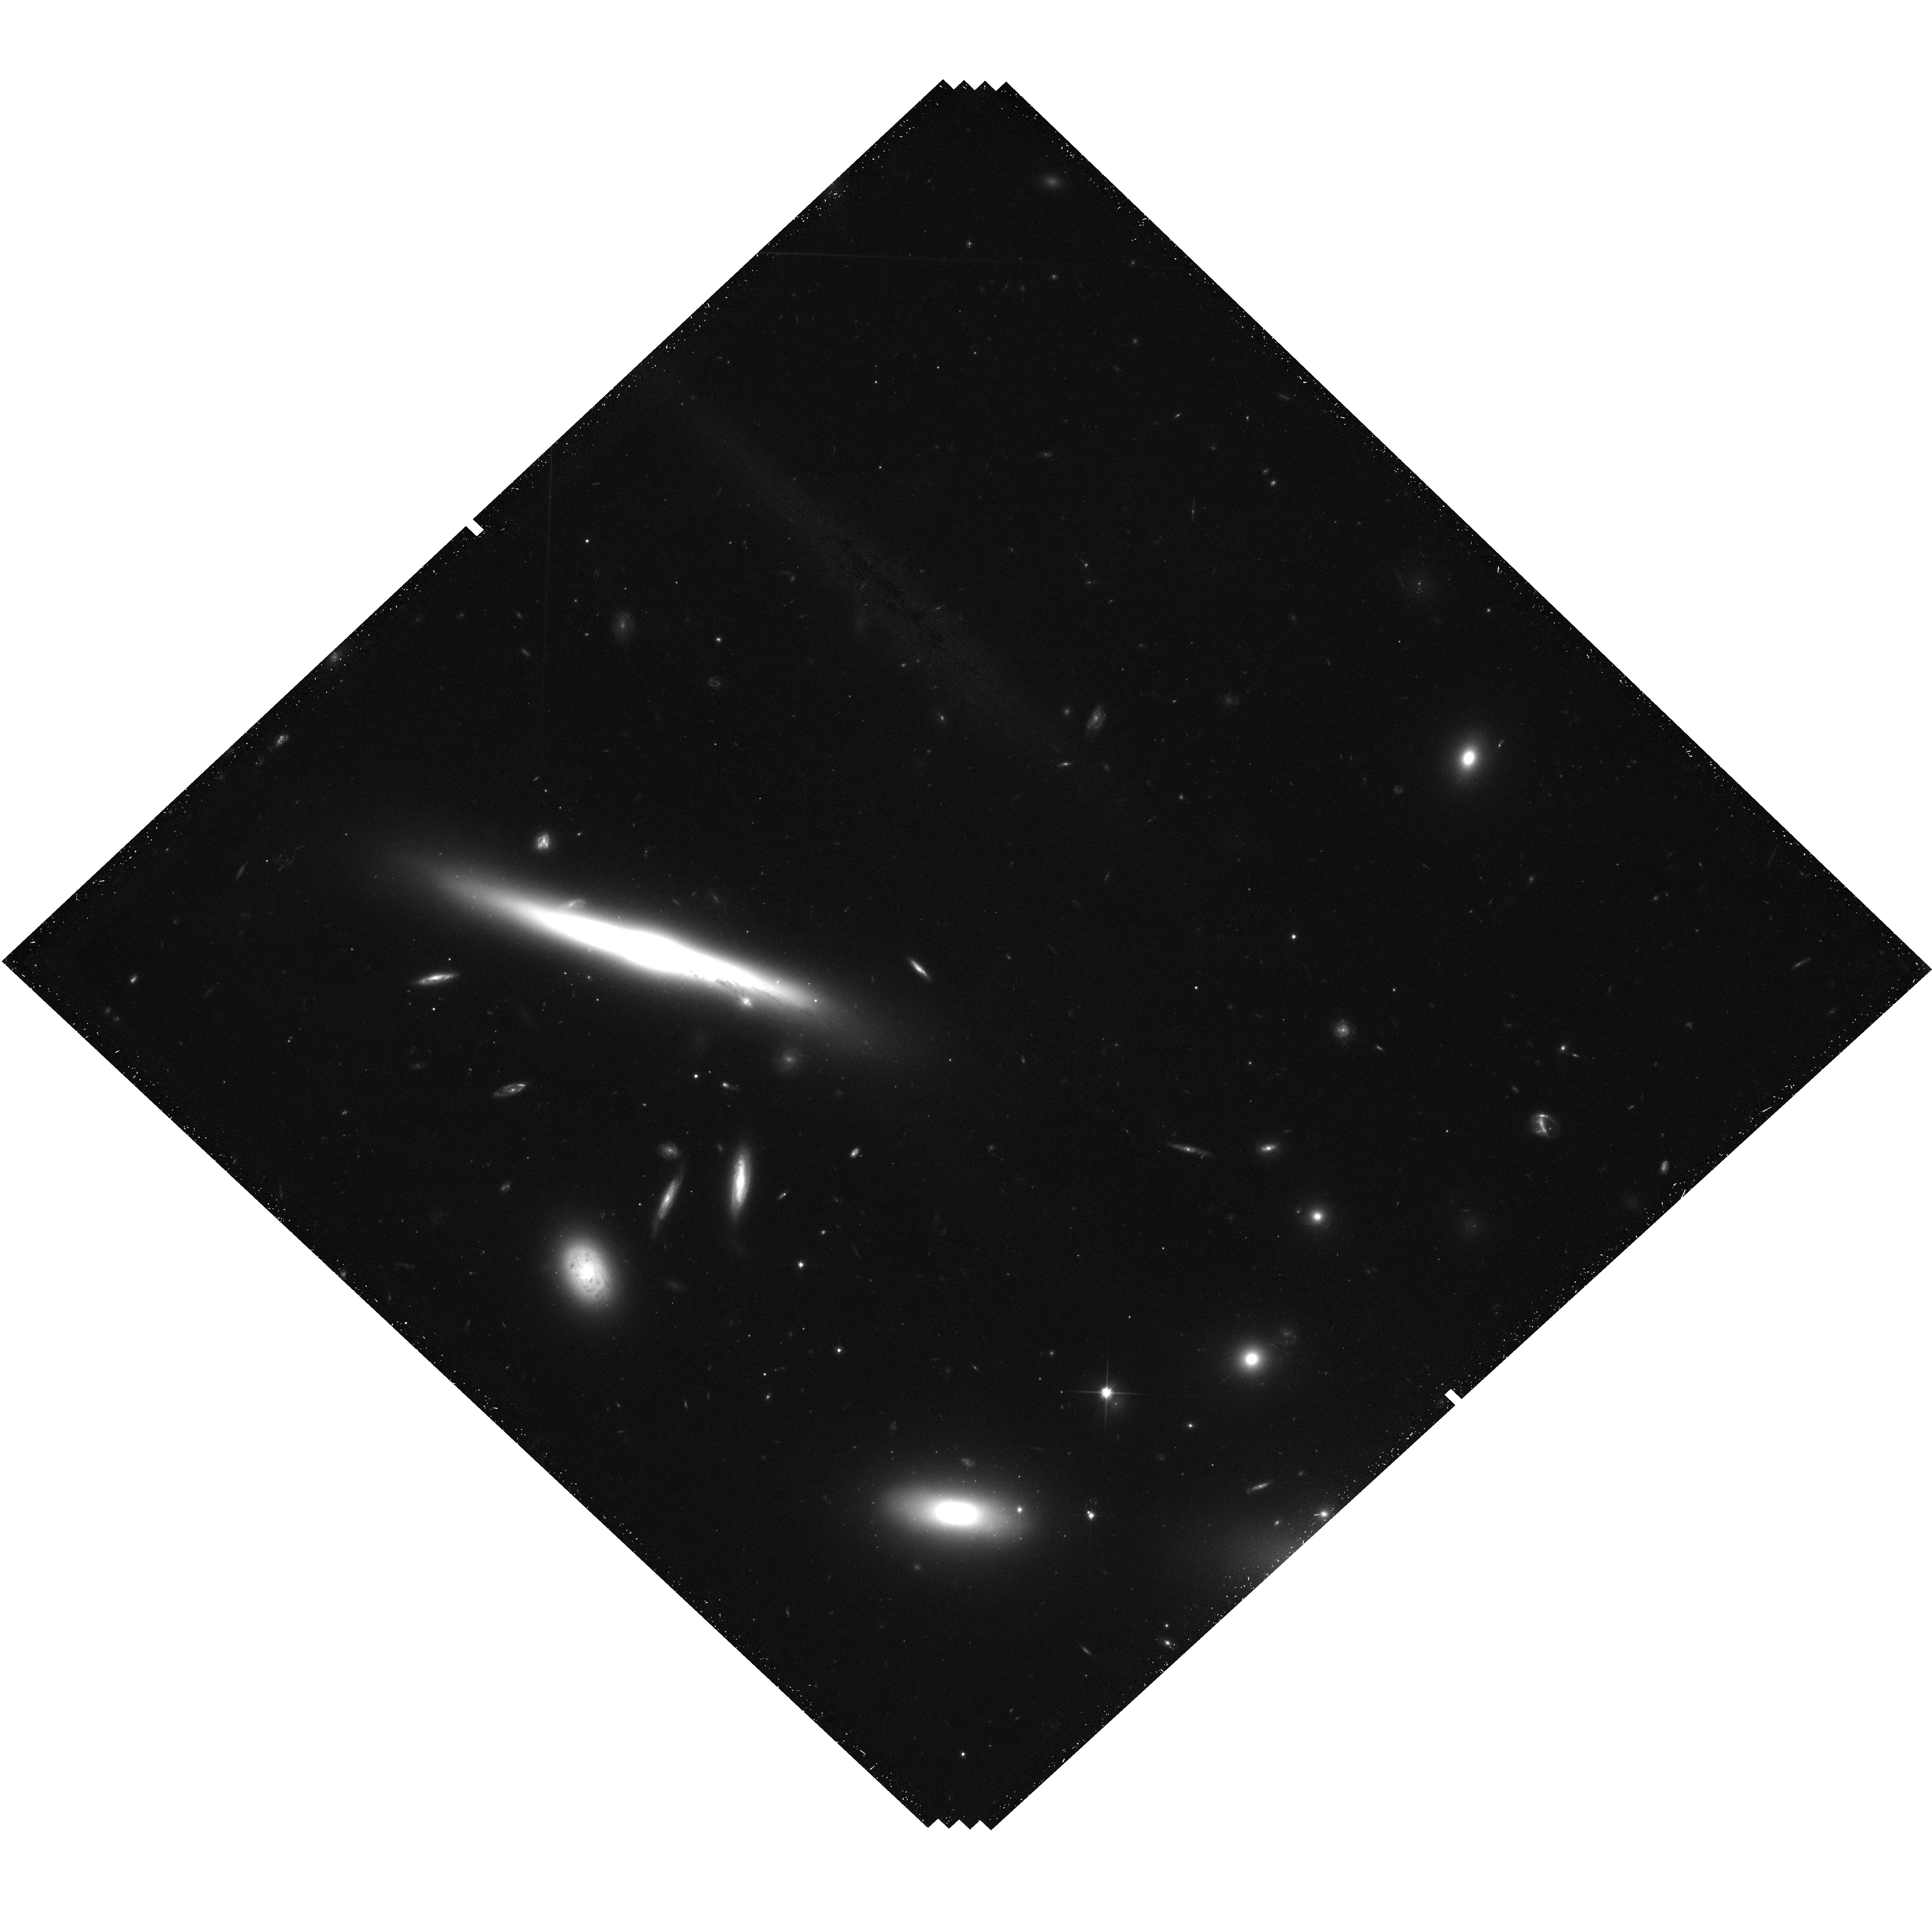
Target: IC-3949. Instrument: WFC3/UVIS. Filter: F600LP. Exposure: 49 min. Observation ID: hst_13777_03_wfc3_uvis_f600lp_icnv03

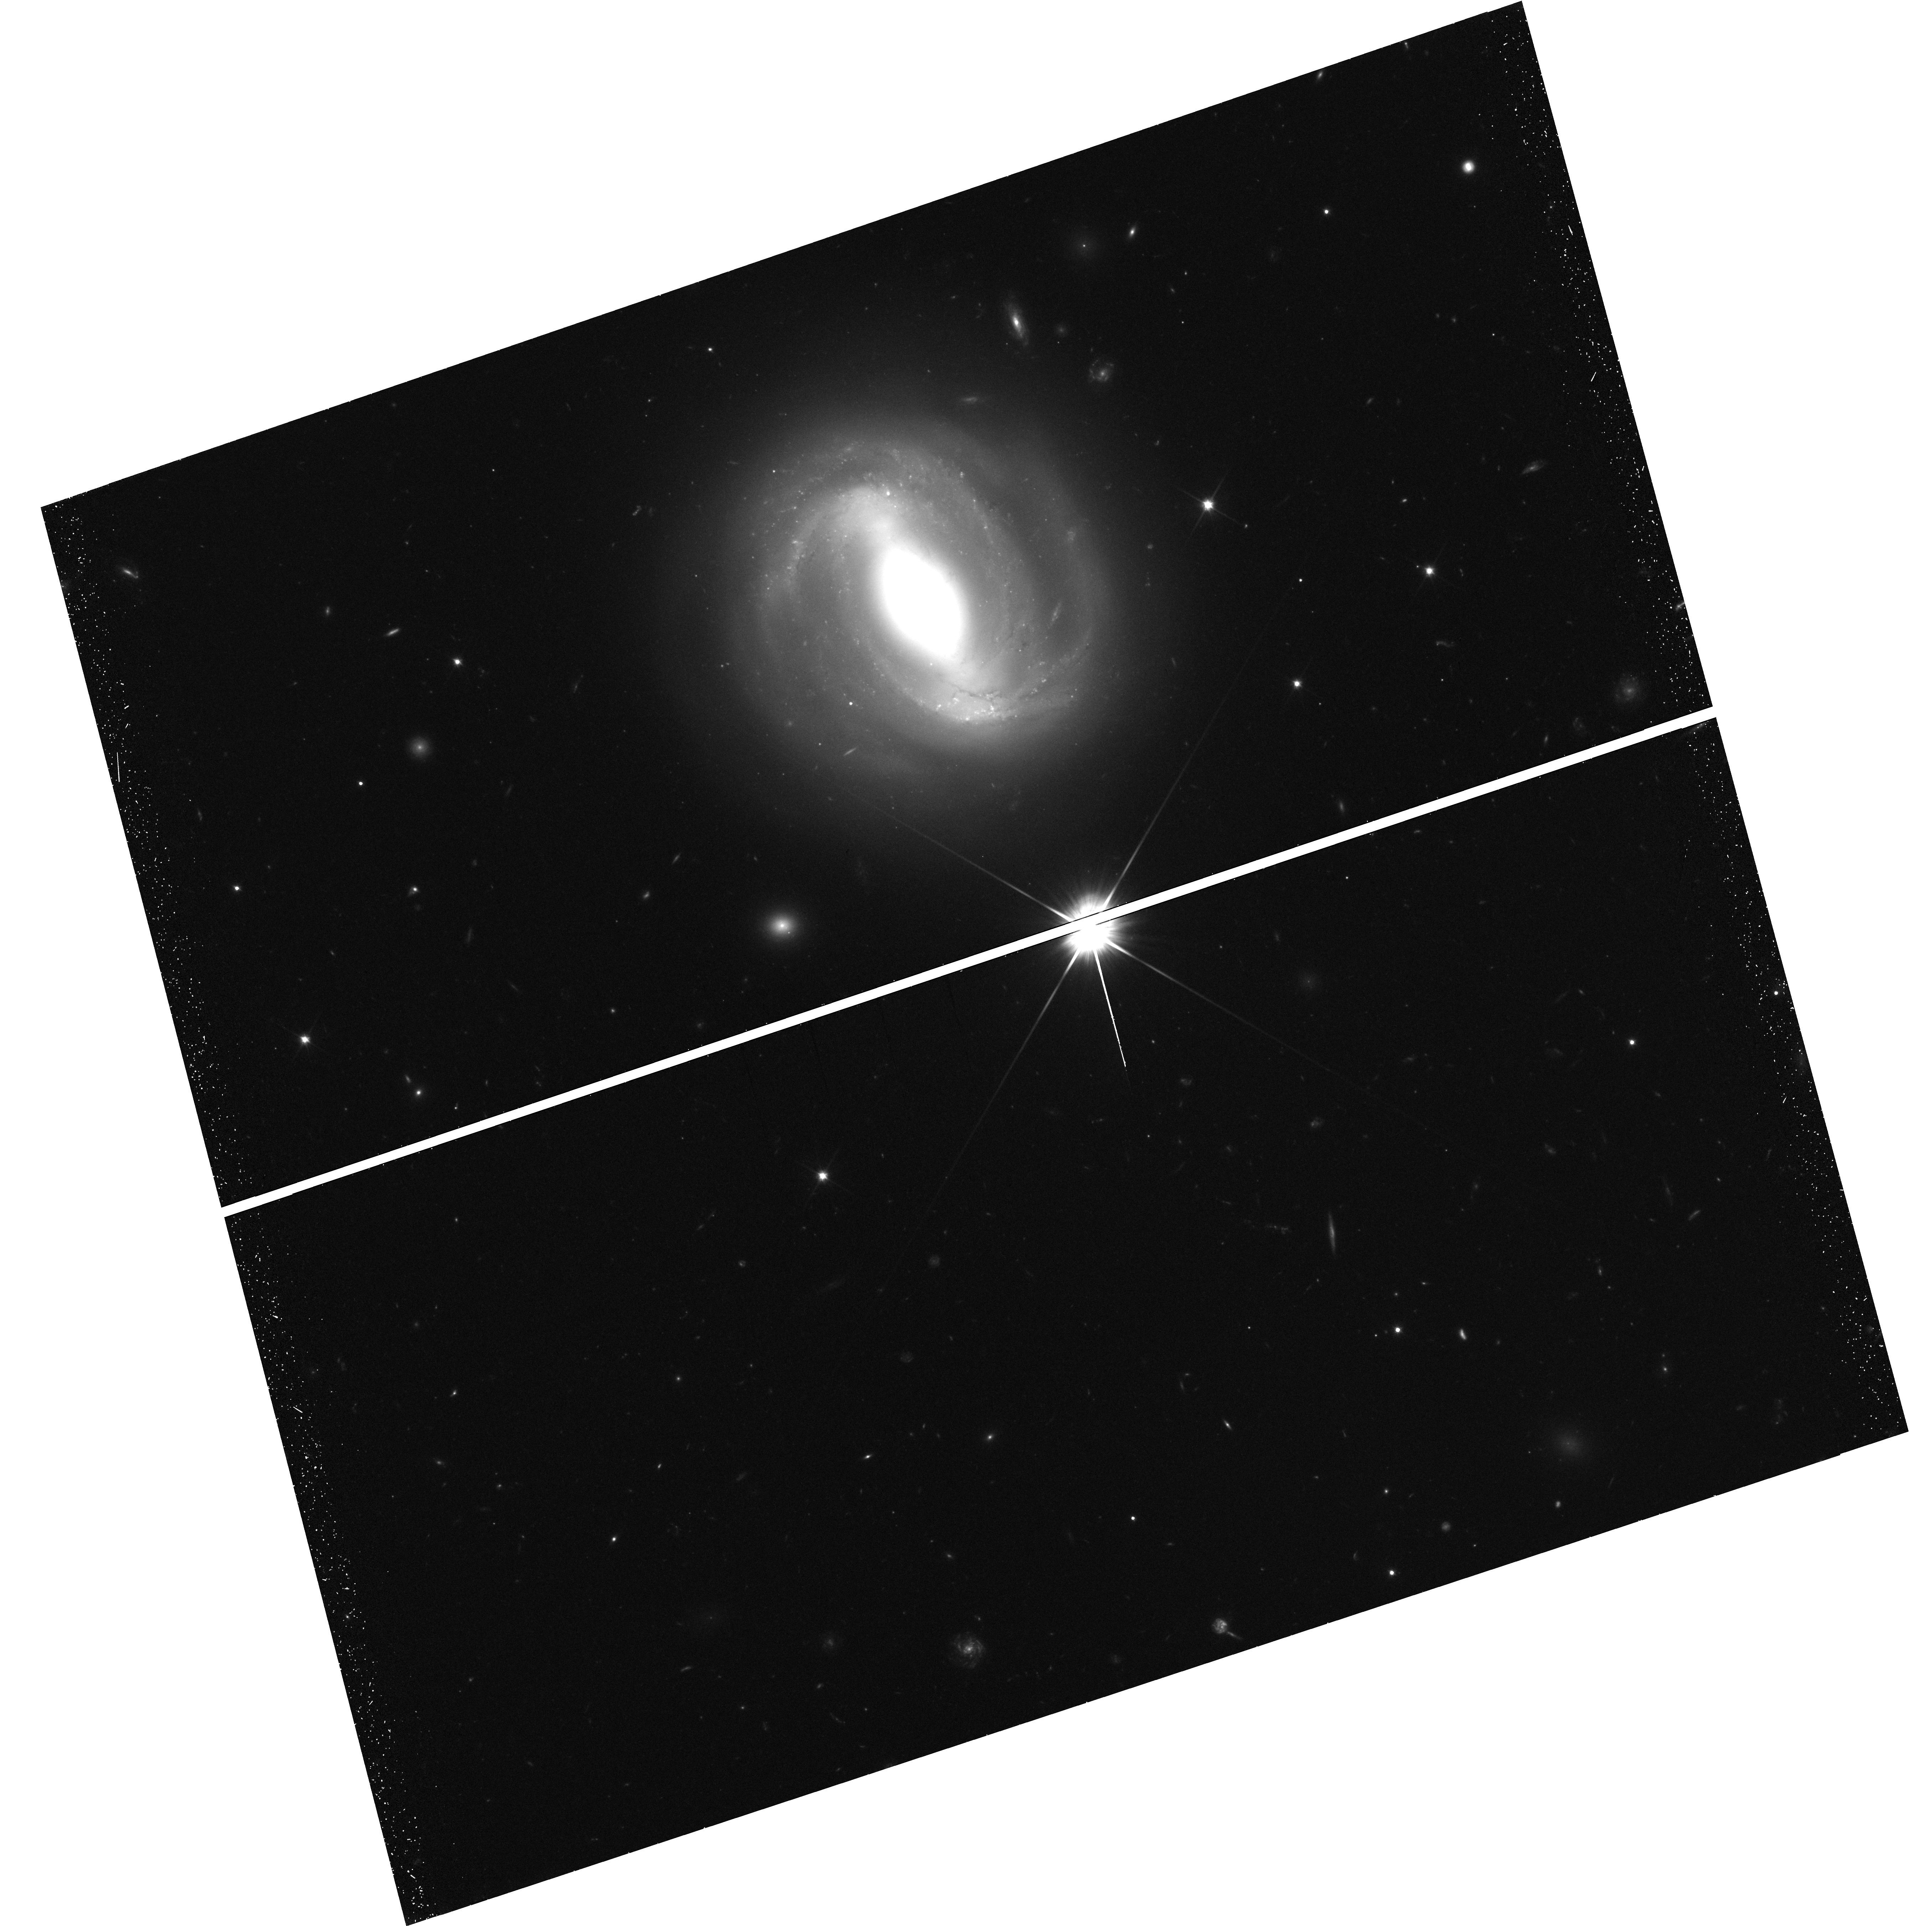
Target: NGC-4907. Instrument: WFC3/UVIS. Filter: F600LP. Exposure: 49 min. Observation ID: hst_13777_01_wfc3_uvis_f600lp_icnv01

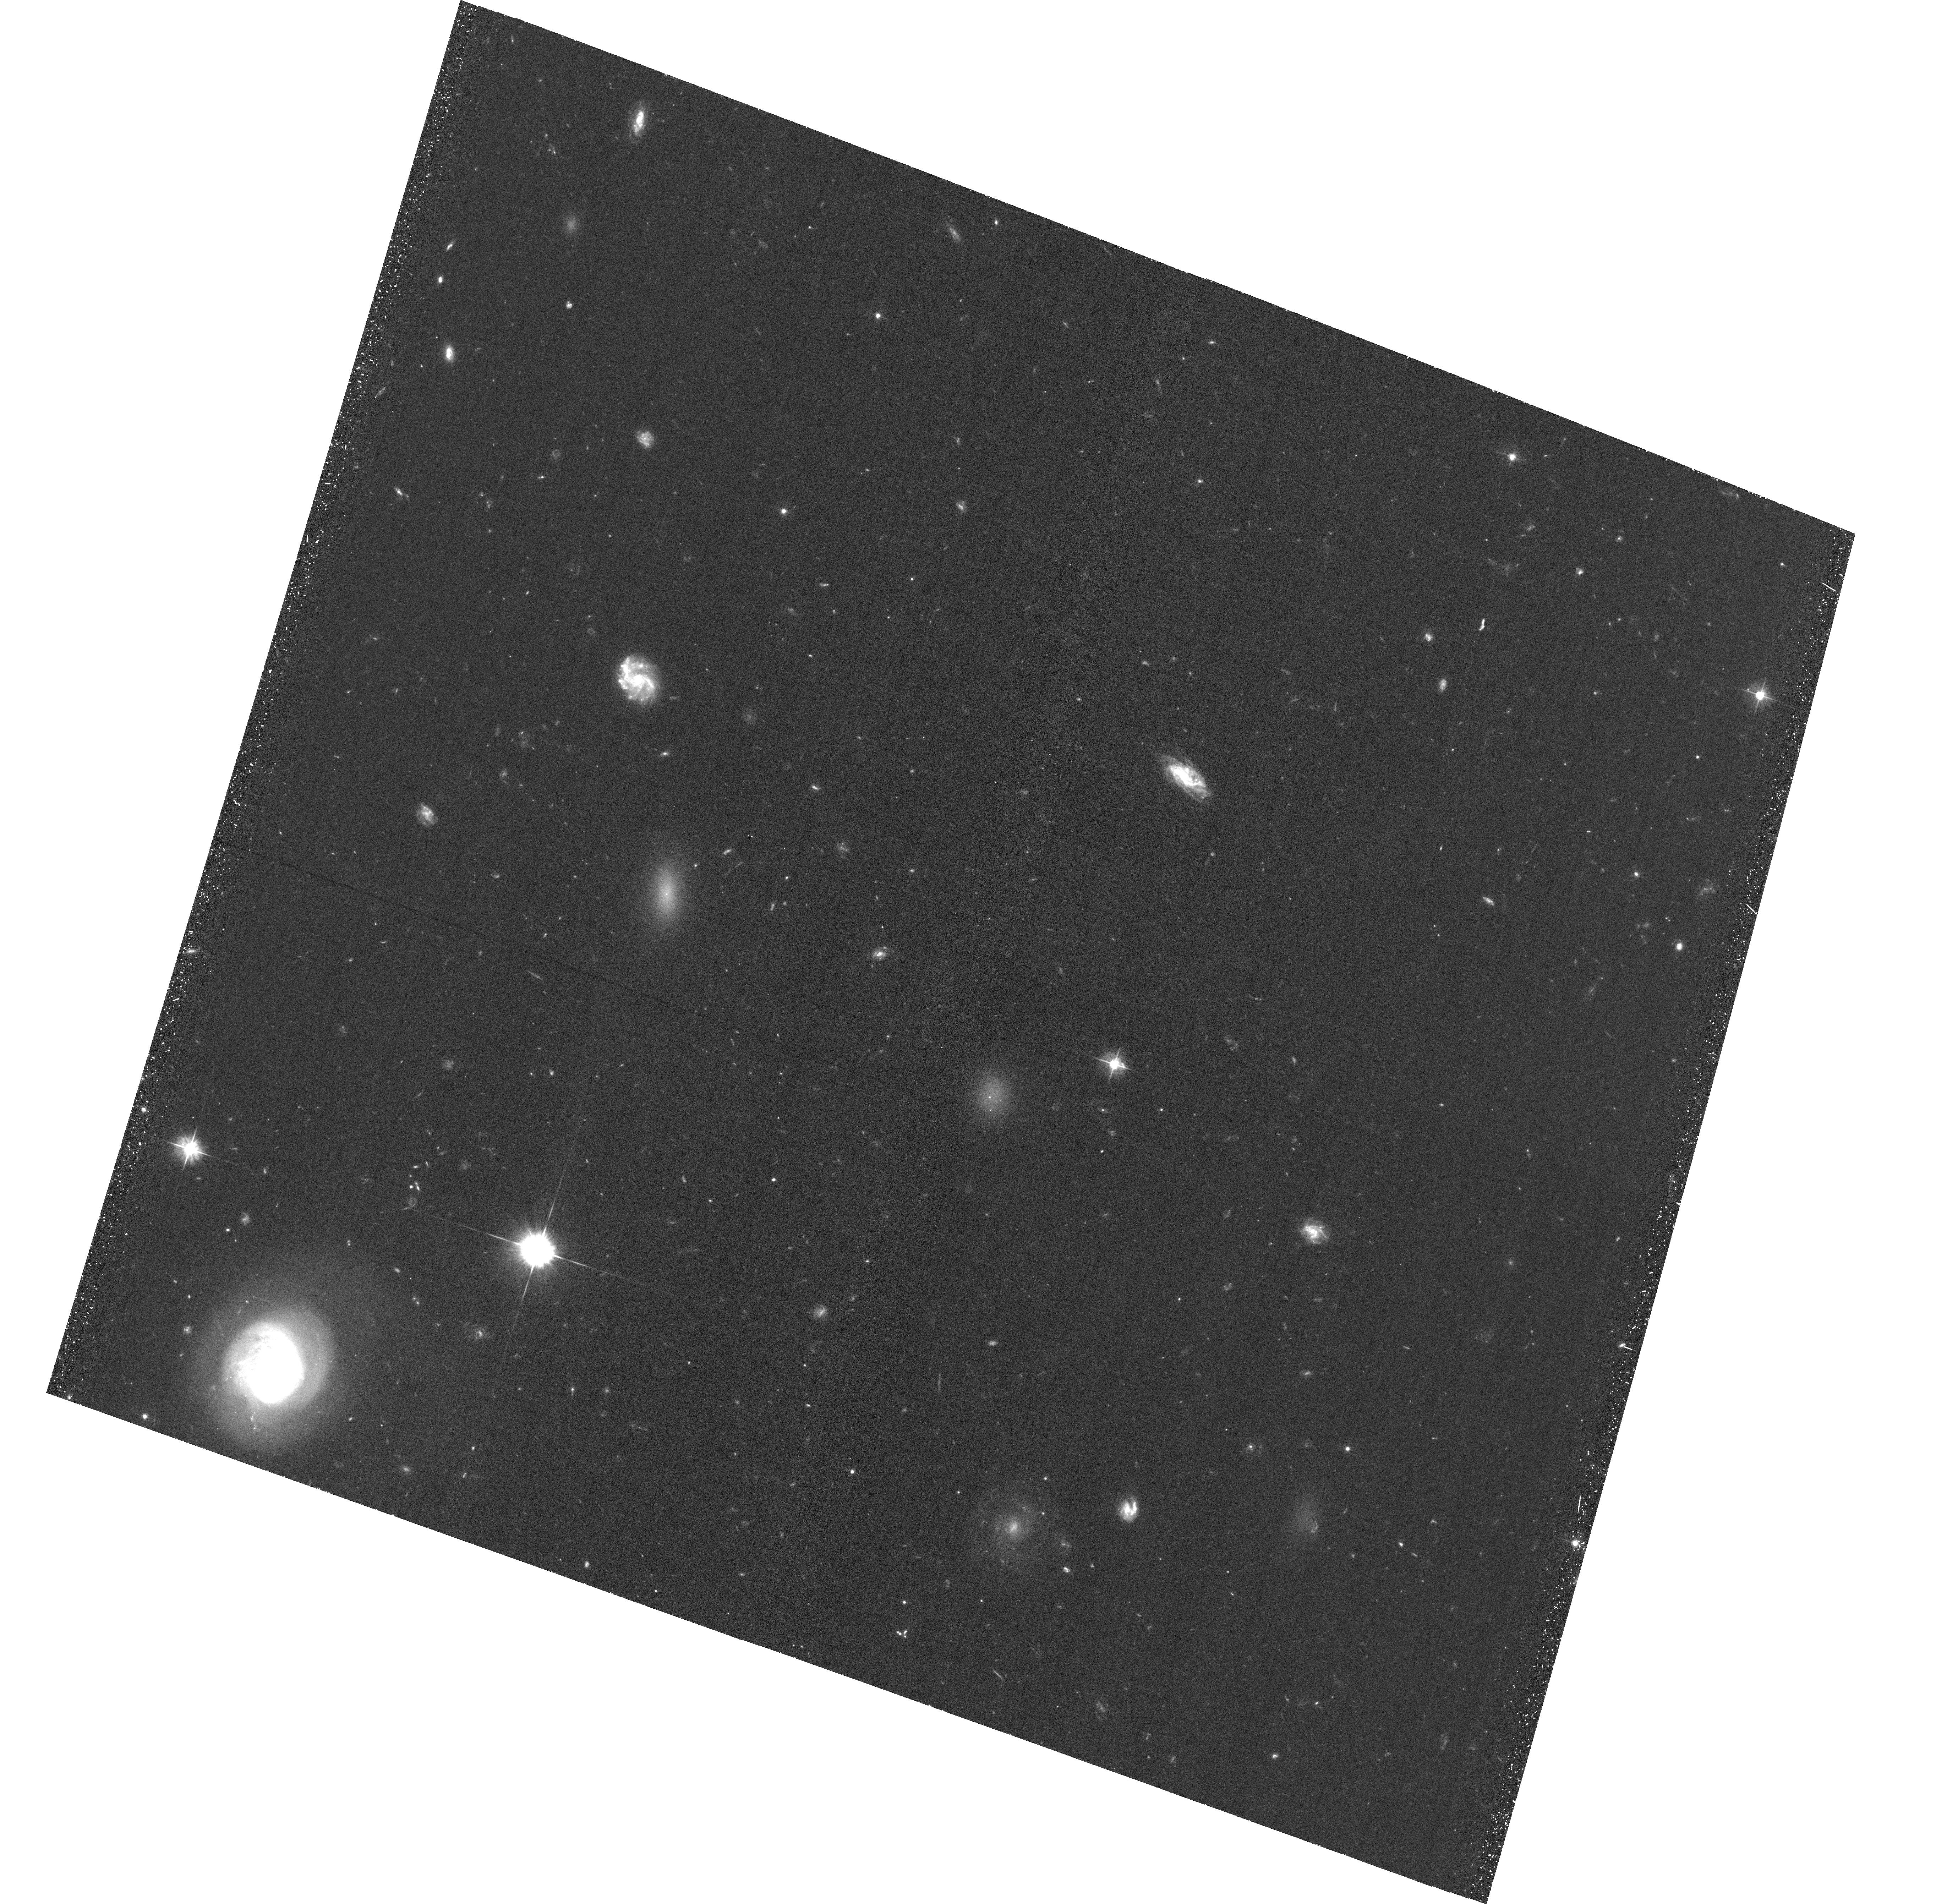
Target: field at RA 194.882°, Dec 27.592°. Instrument: ACS/WFC. Filter: F475W. Exposure: 47 min. Observation ID: hst_13777_05_acs_wfc_f475w_jcnv05

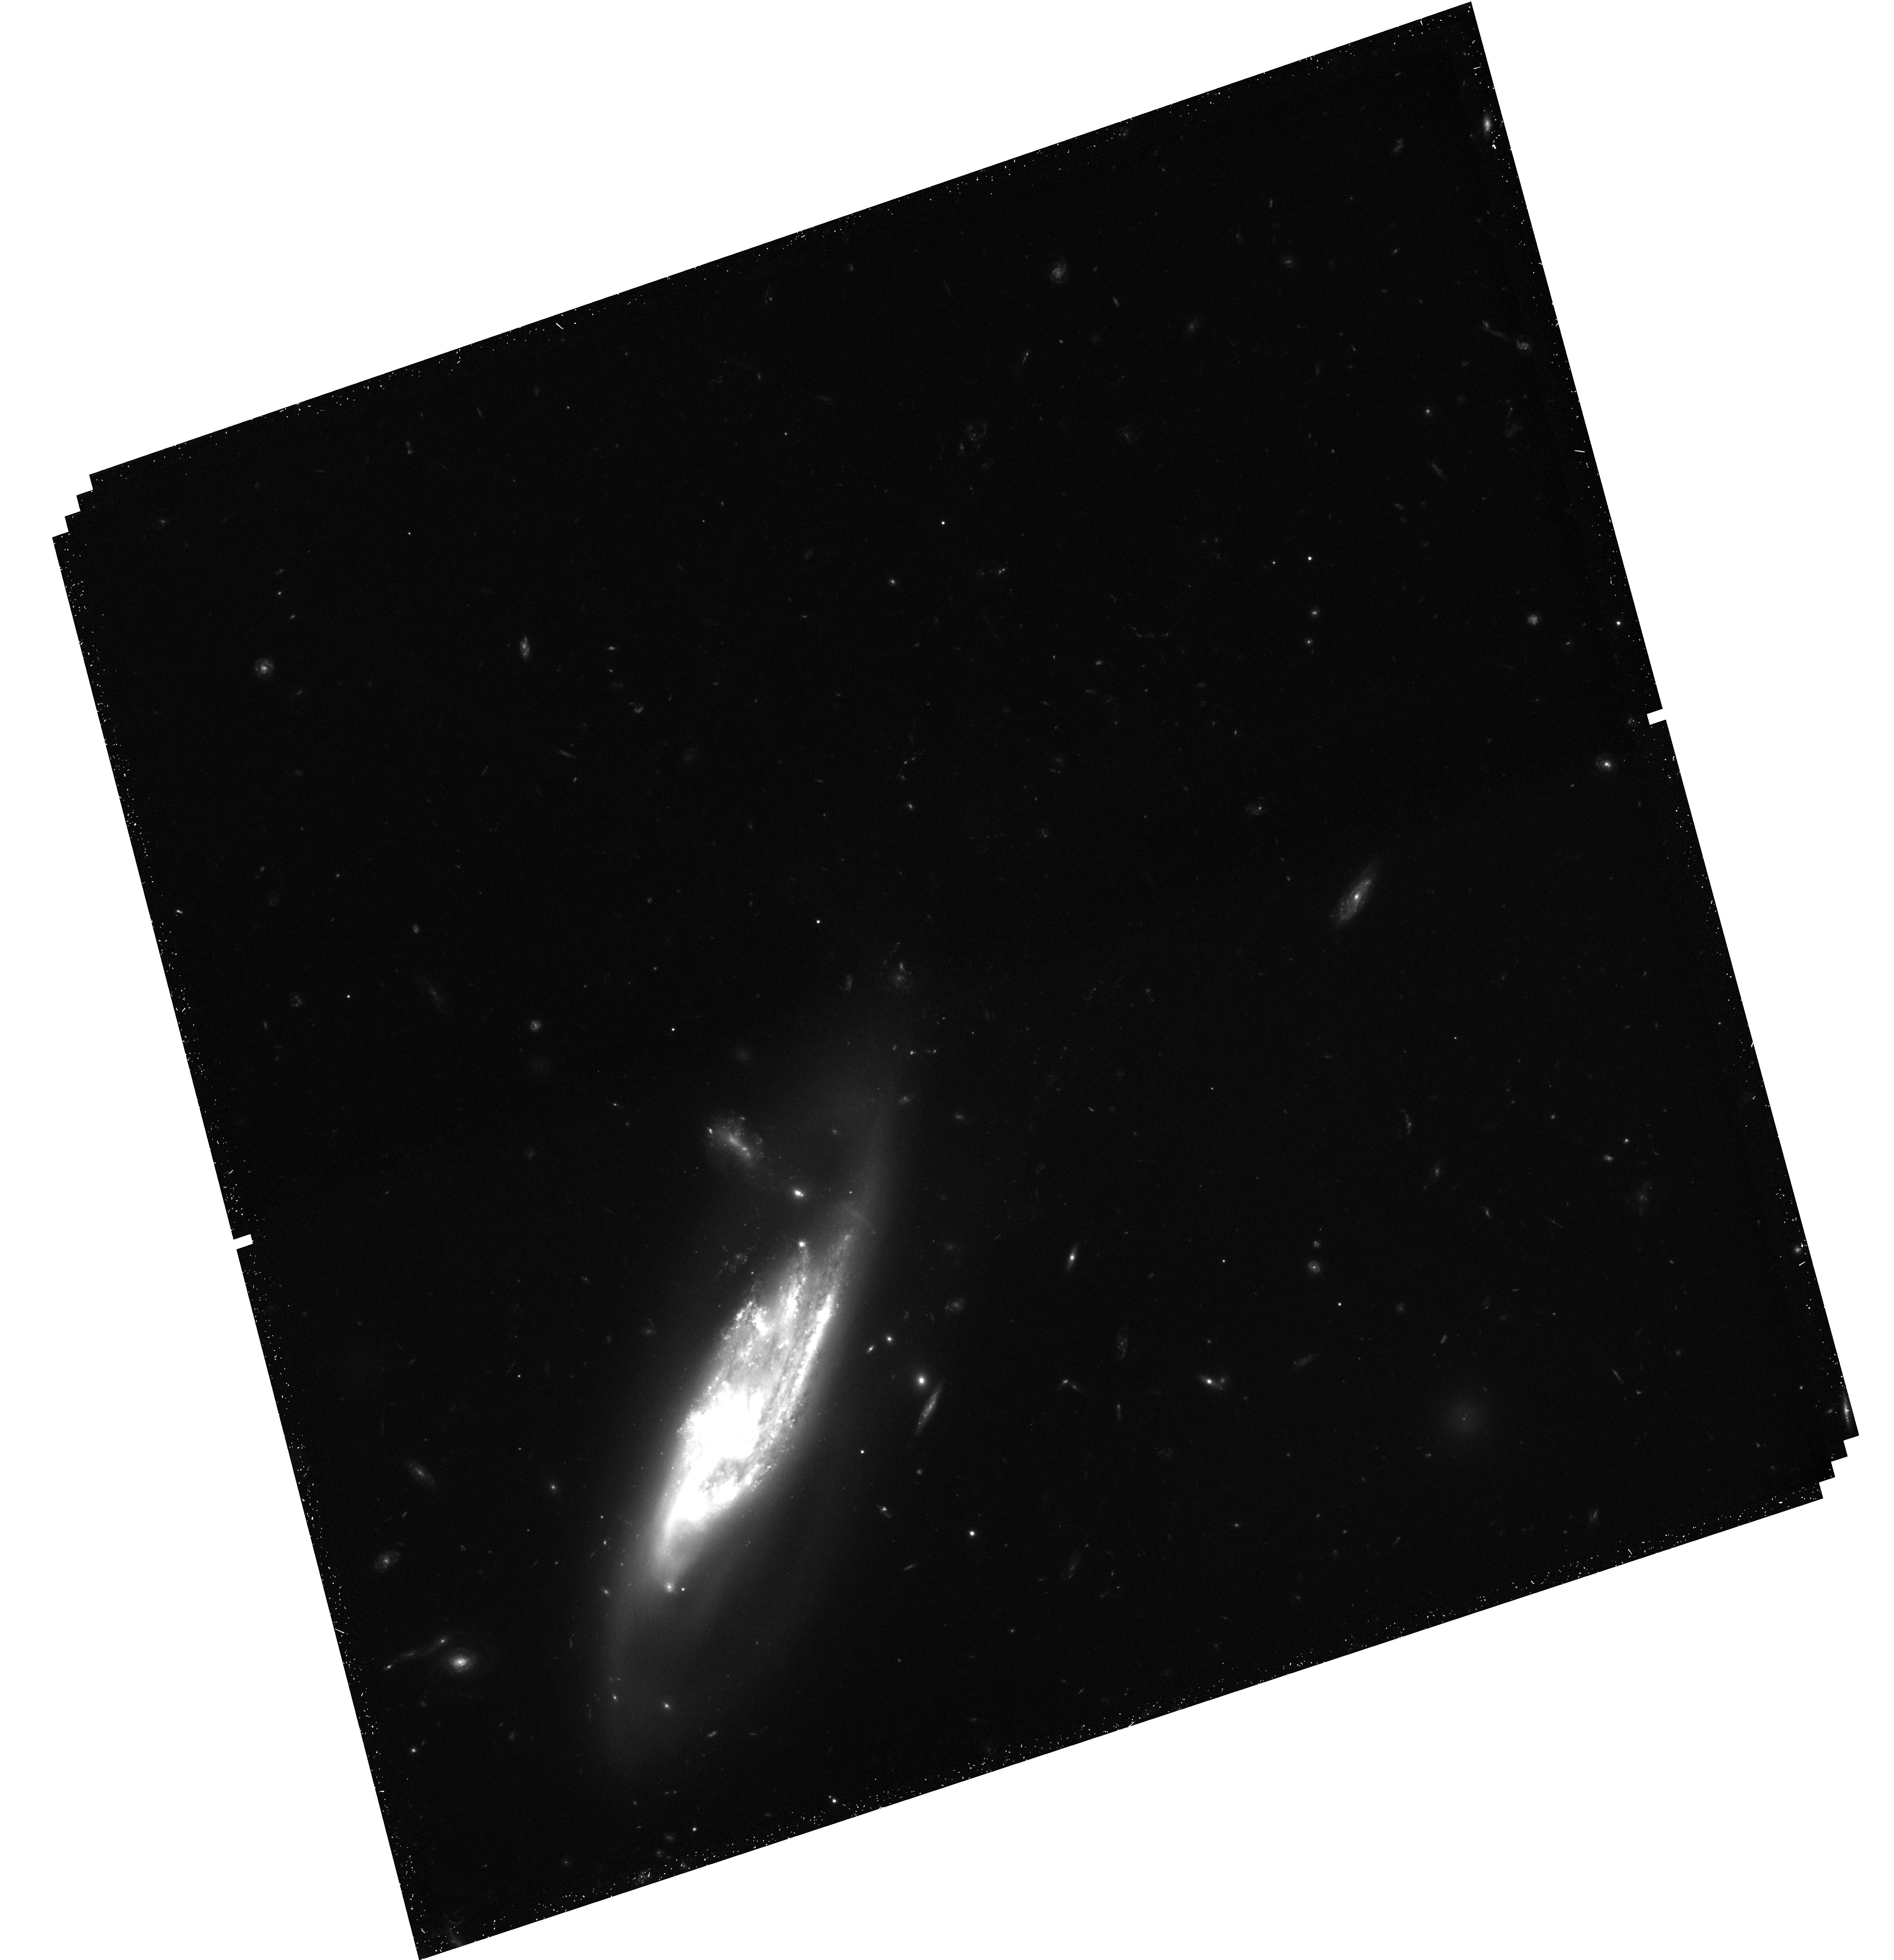
Target: NGC-4848. Instrument: WFC3/UVIS. Filter: F350LP. Exposure: 36 min. Observation ID: hst_13777_04_wfc3_uvis_f350lp_icnv04

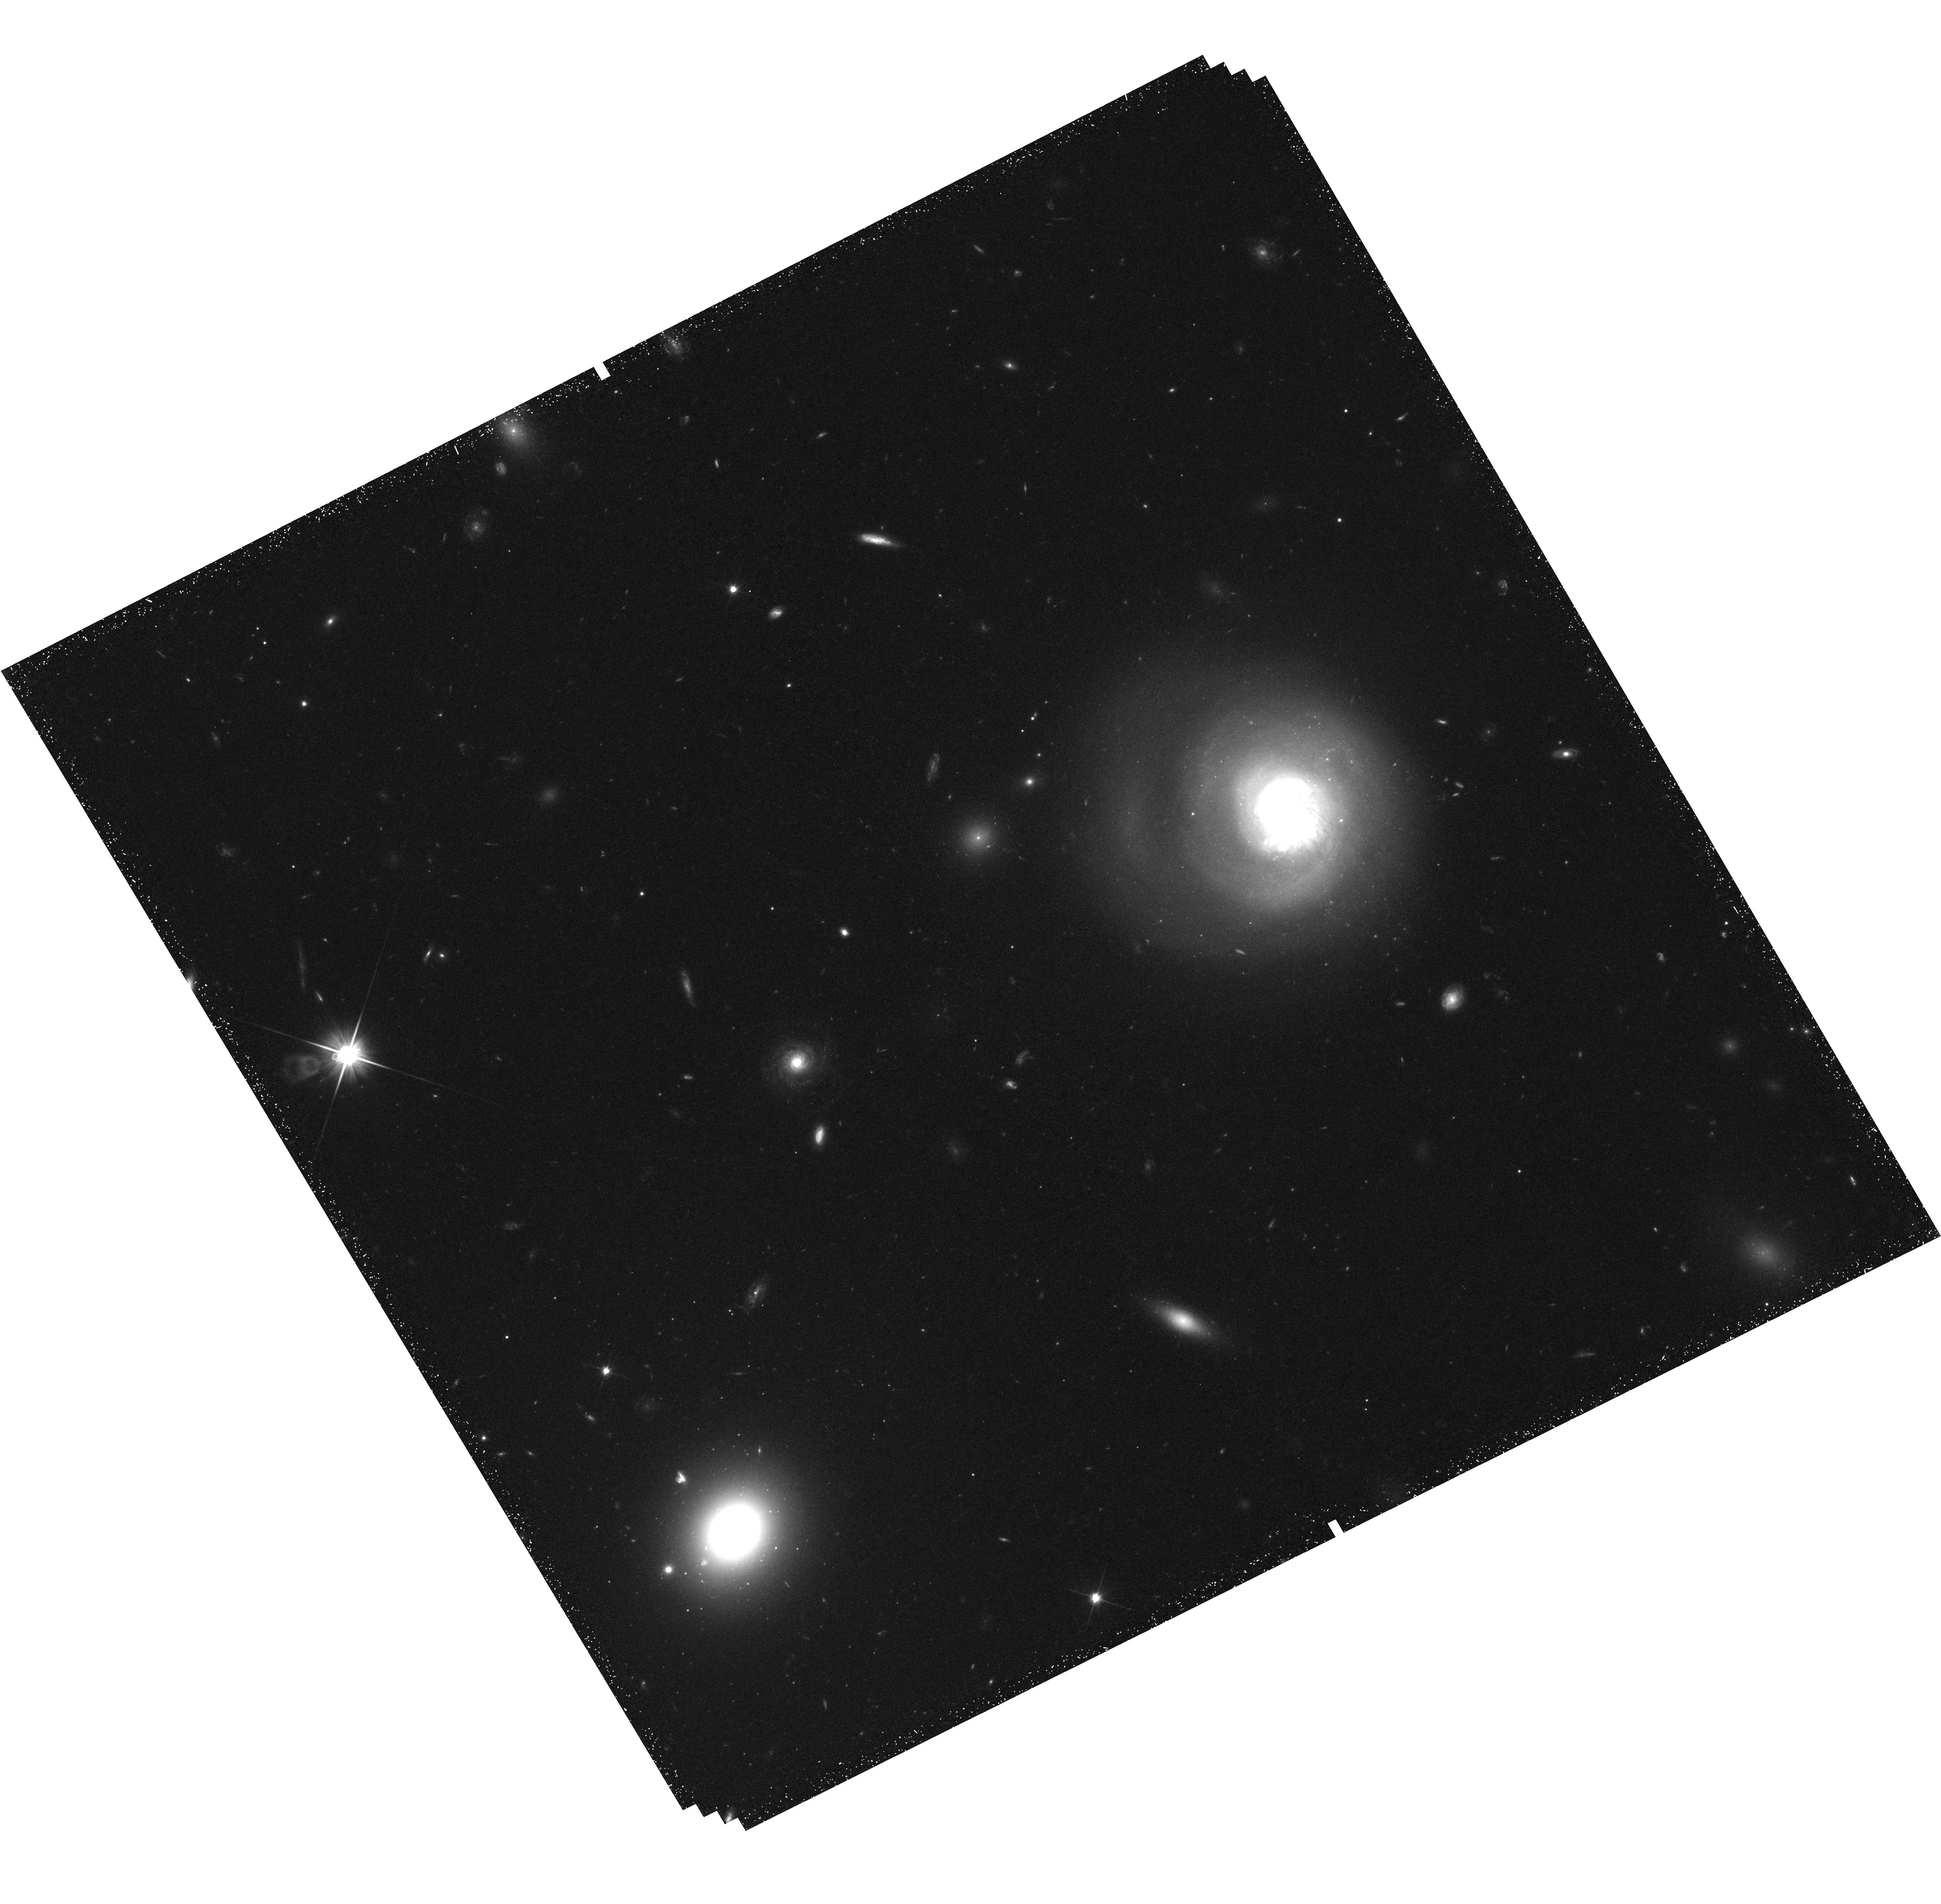
Target: MRK-58. Instrument: WFC3/UVIS. Filter: F600LP. Exposure: 49 min. Observation ID: hst_13777_05_wfc3_uvis_f600lp_icnv05

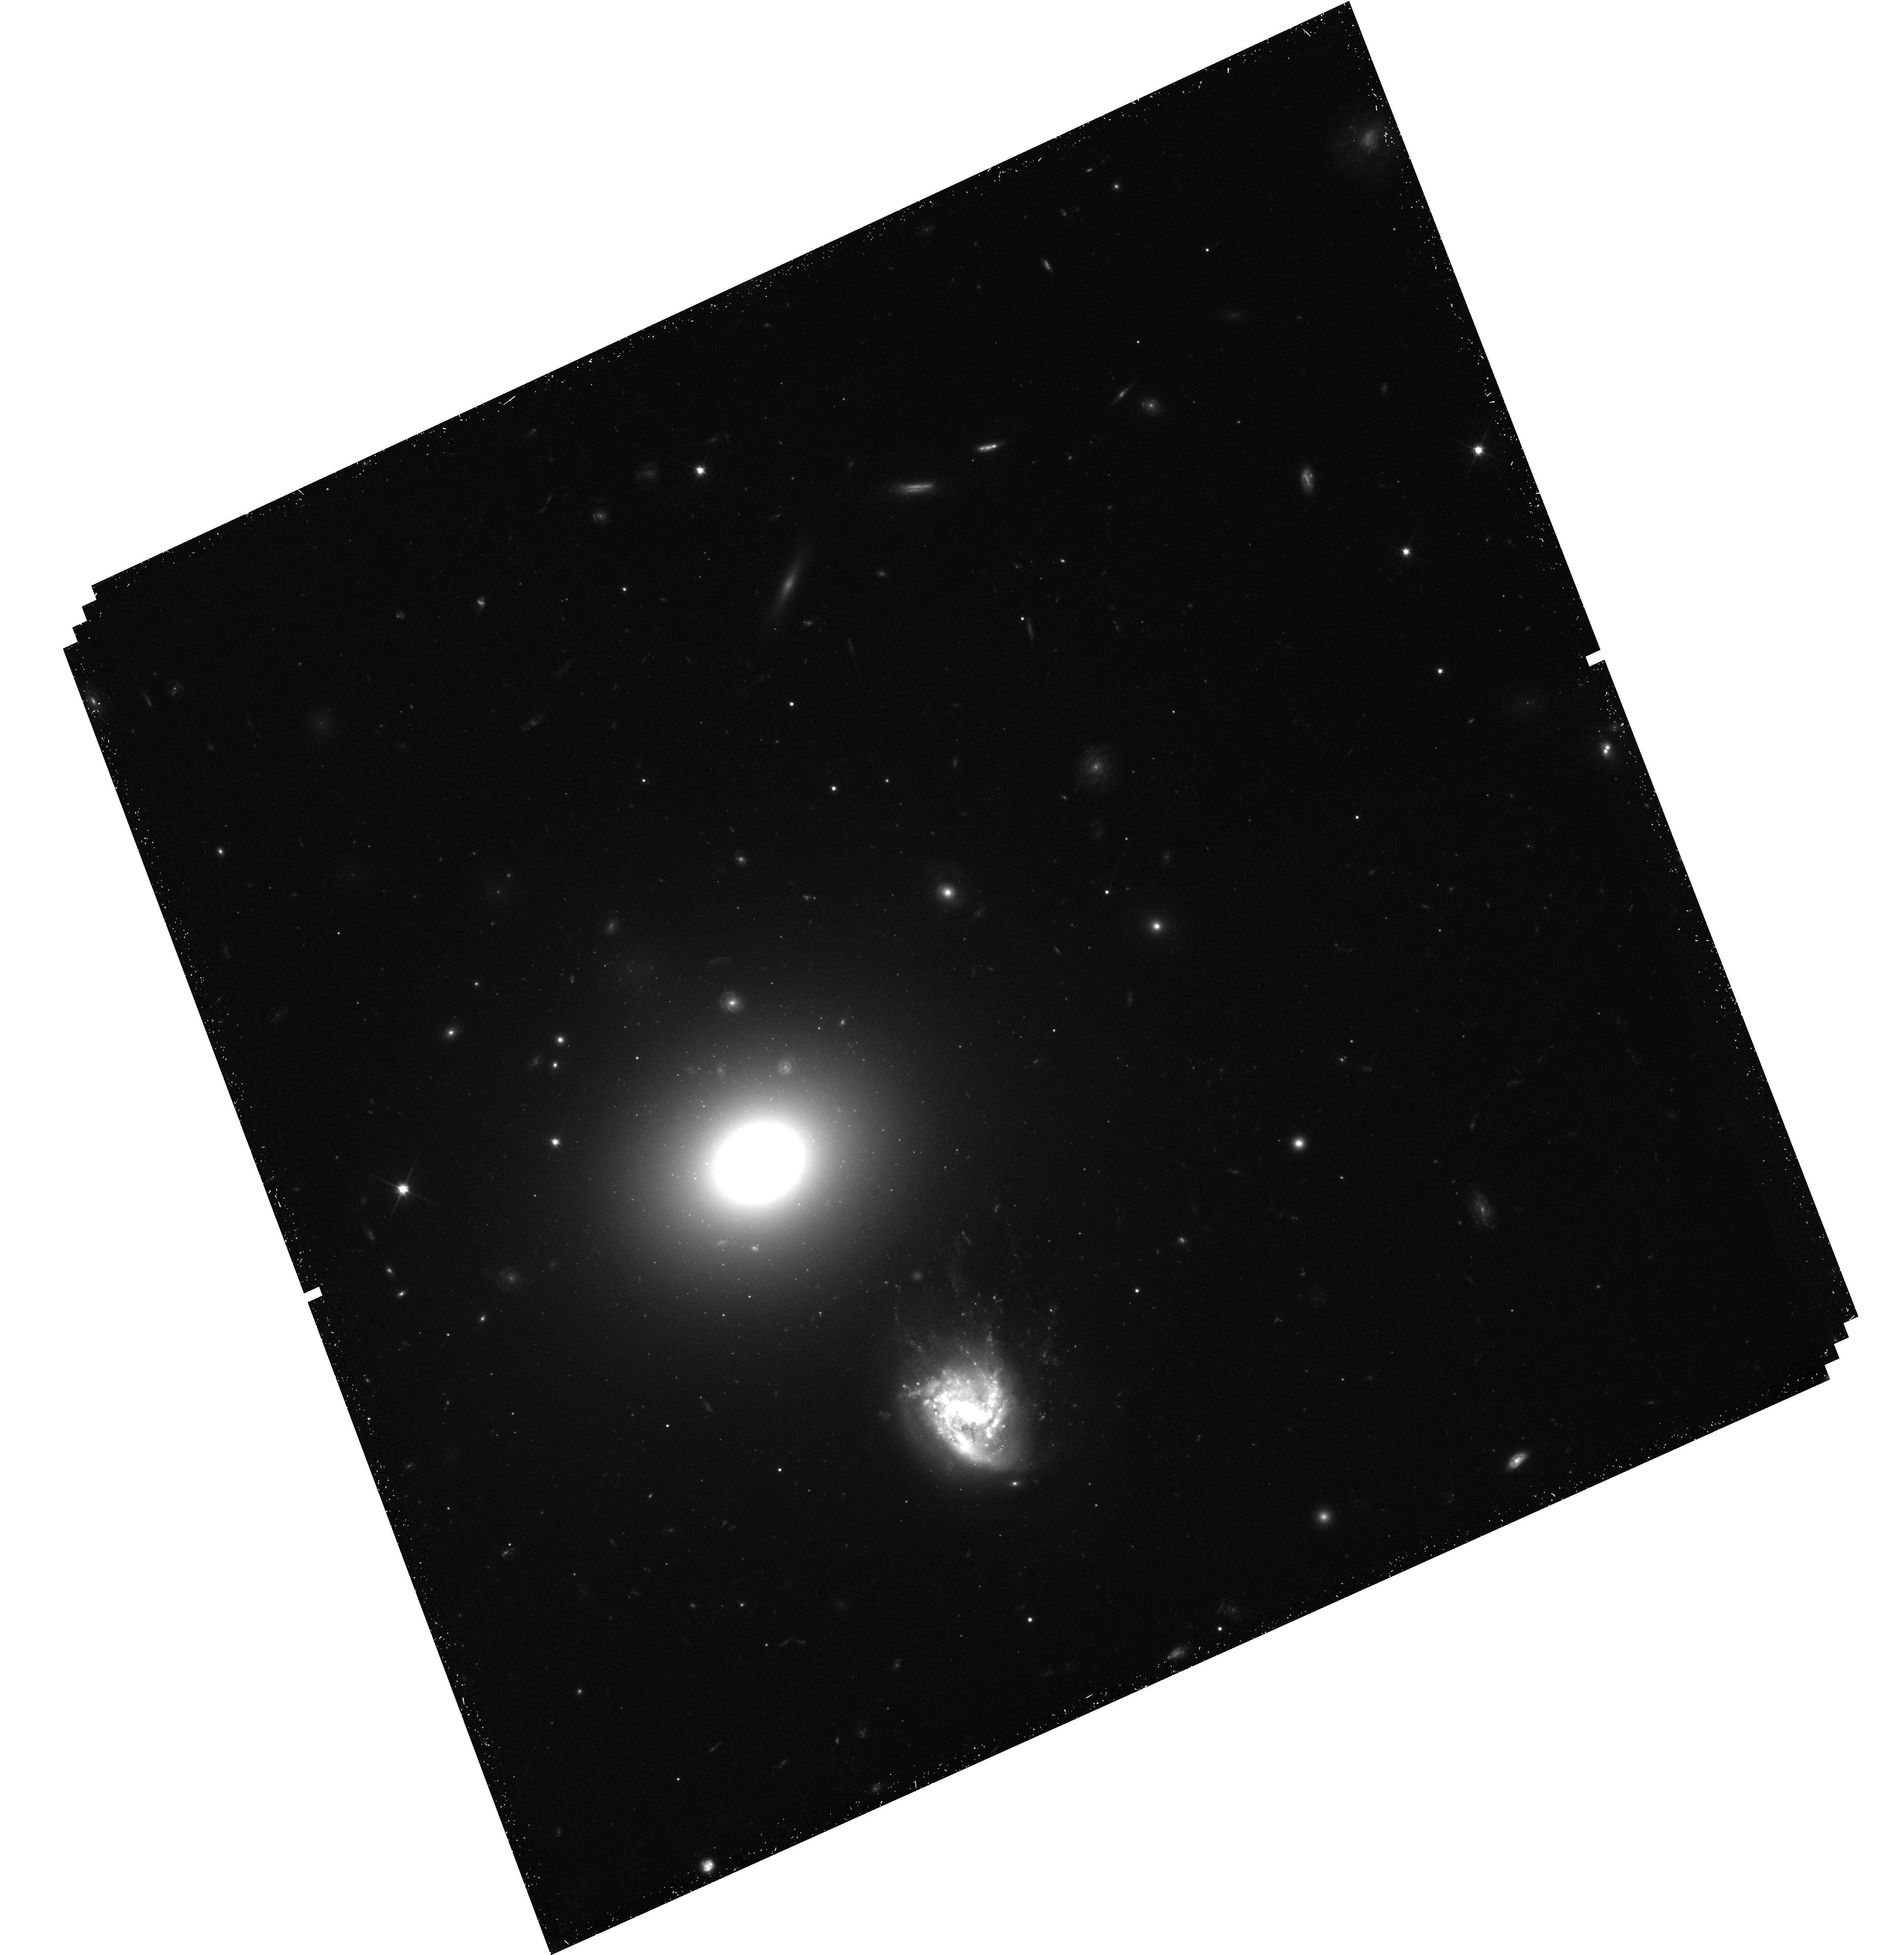
Target: NGC-4858. Instrument: WFC3/UVIS. Filter: F600LP. Exposure: 50 min. Observation ID: hst_13777_02_wfc3_uvis_f600lp_icnv02

Morphological Transformation in the Coma Cluster (PI: Gregg, Michael D.)

This proposal seeks to document the various stages of ram pressure stripping of bright spiral galaxies evolving in the rich Coma cluster environment. Based on two ram pressure stripping examples we have already found in Coma, we have selected an additional five targets which manifest signs of ICM-ISM interactions. These seven objects are distributed in a ring around the inner core of Coma, sampling different locations in the cluster and each can be expected to show a different phase of evolution of the stripping process. We propose WFC3 UVIS imaging to reveal the details of the interactions. From these observations, we will be able to piece together a coherent picture of the processes which drive morphological transformation and evolution of disk galaxies in rich environments. The ionization and global star formation patterns, both spatial and temporal, will reveal and characterize the ISM-ICM interactions driving the evolution of galaxies in clusters and altering their morphologies.